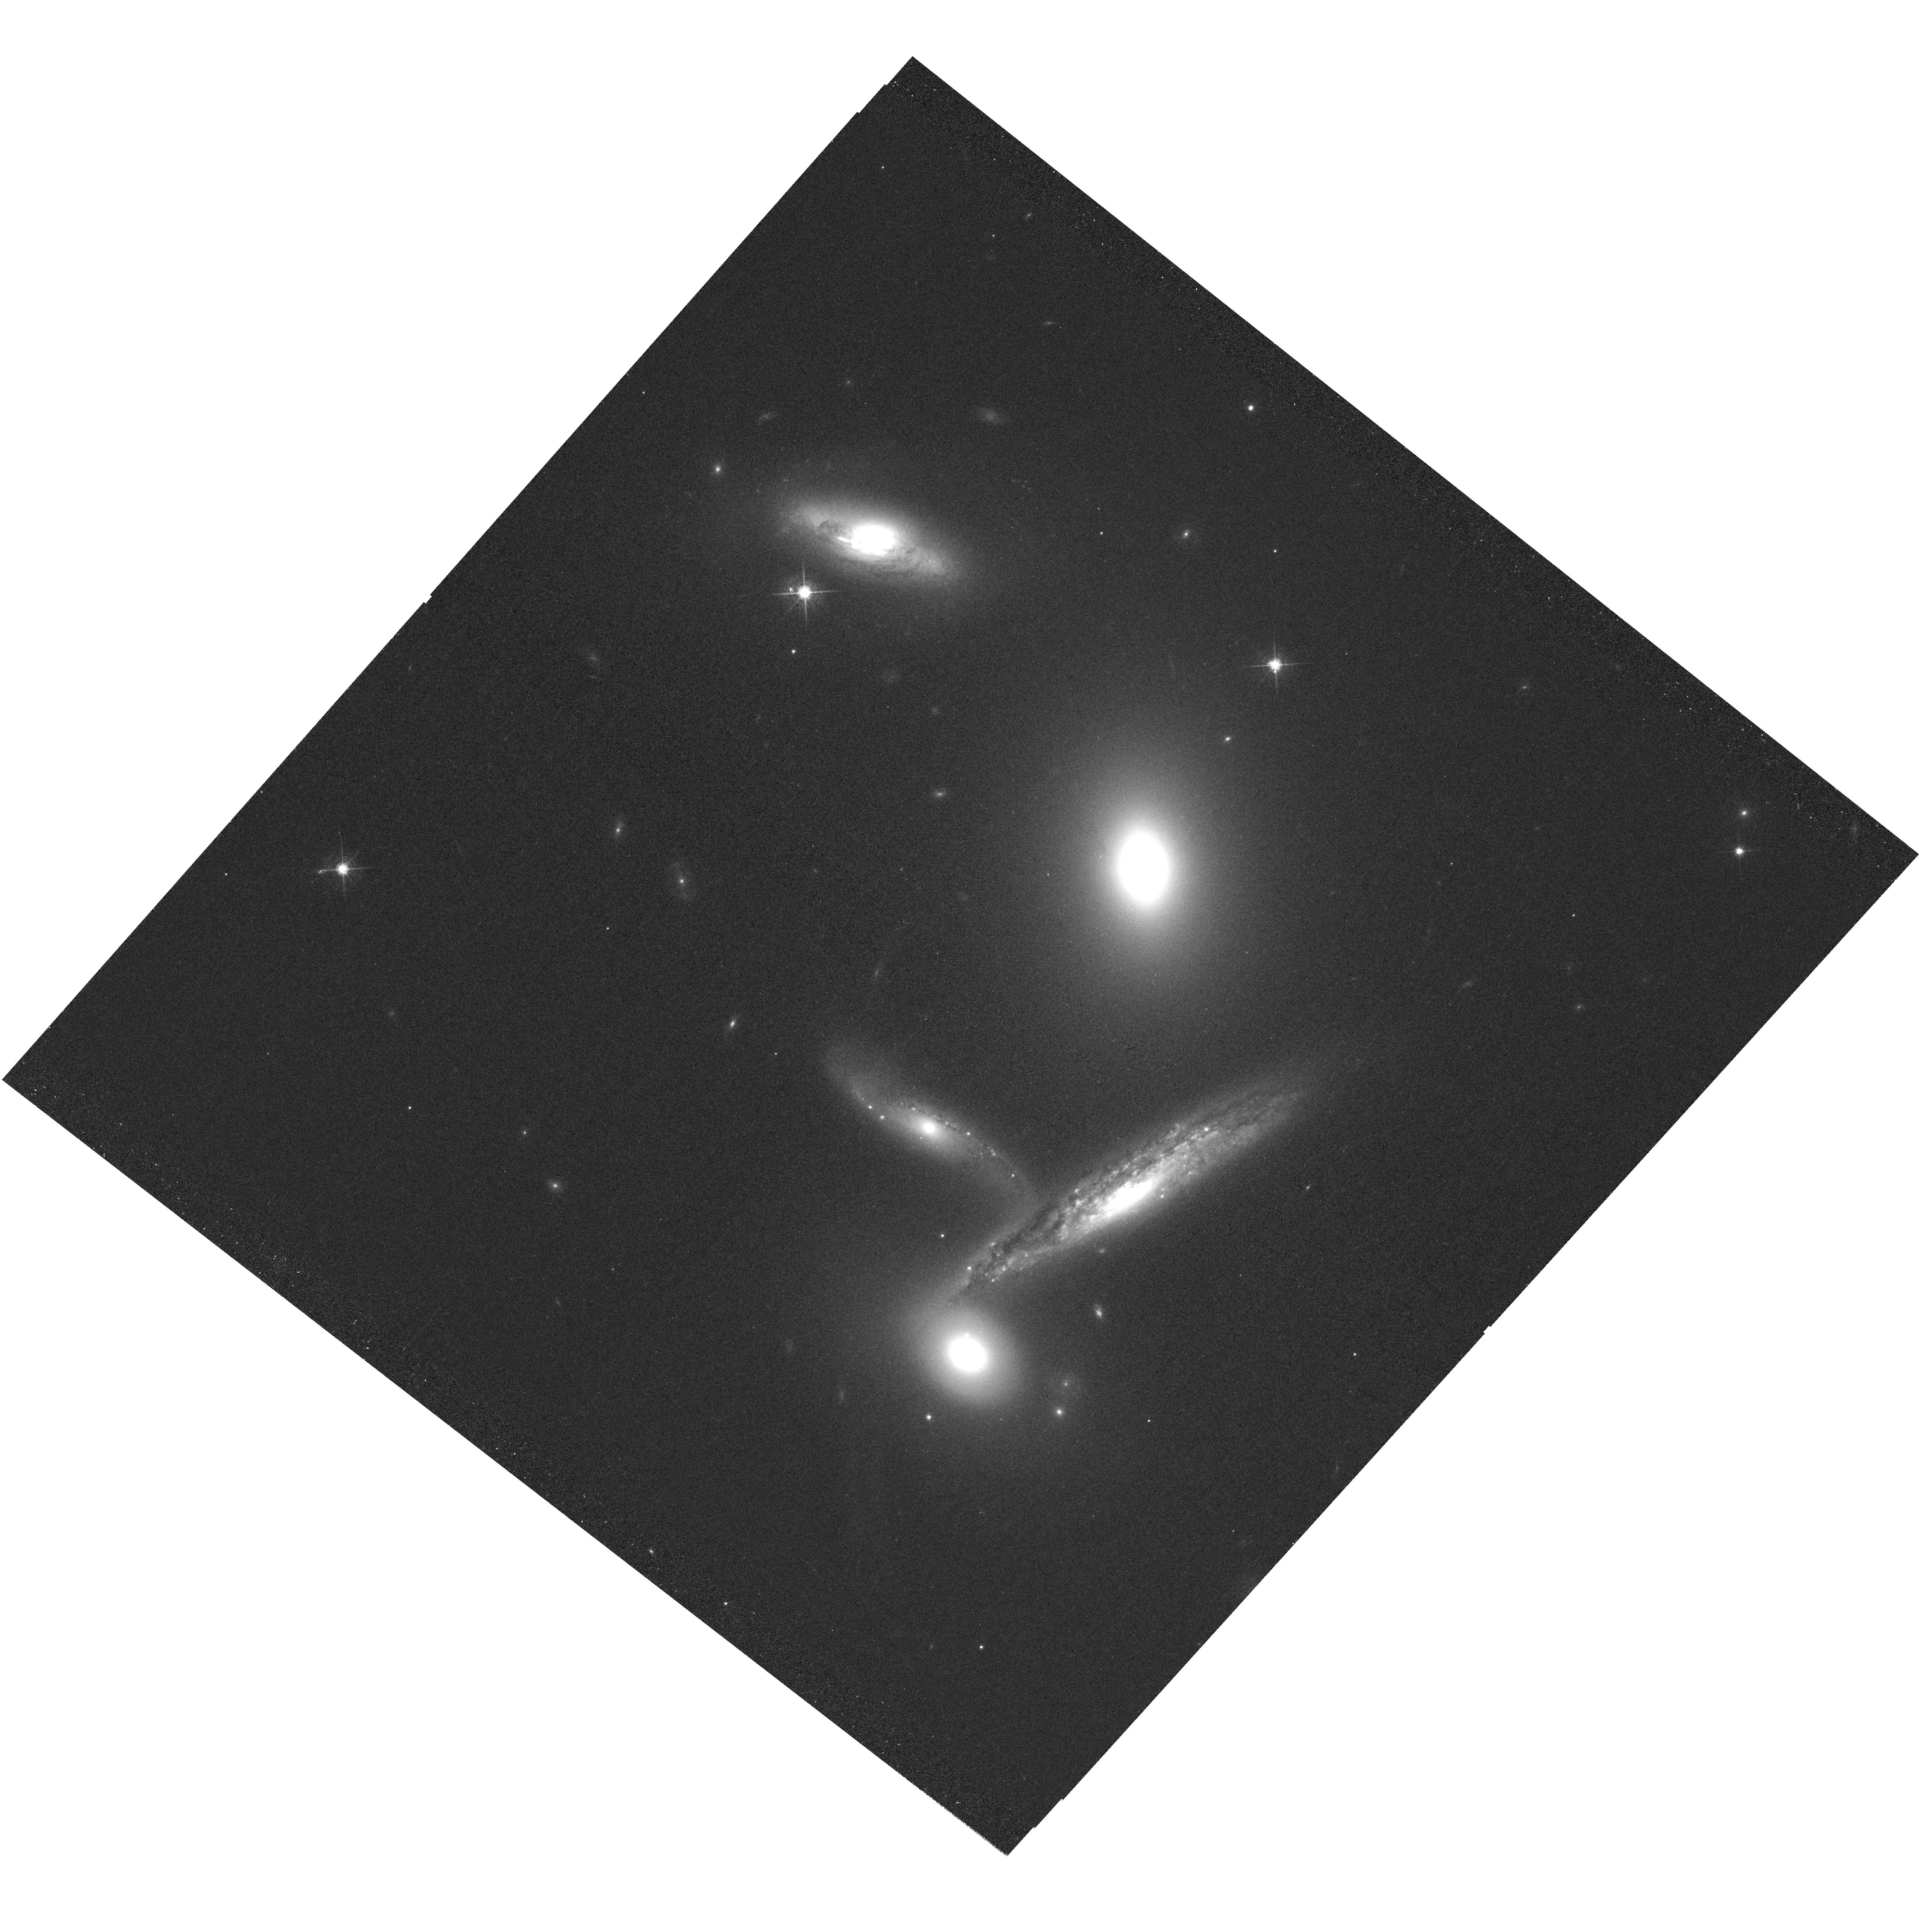
Target: ARP-321
Instrument: WFC3/UVIS
Filter: F665N
Exposure: 2 h
Observation ID: hst_16848_02_wfc3_uvis_f665n_ieqx02

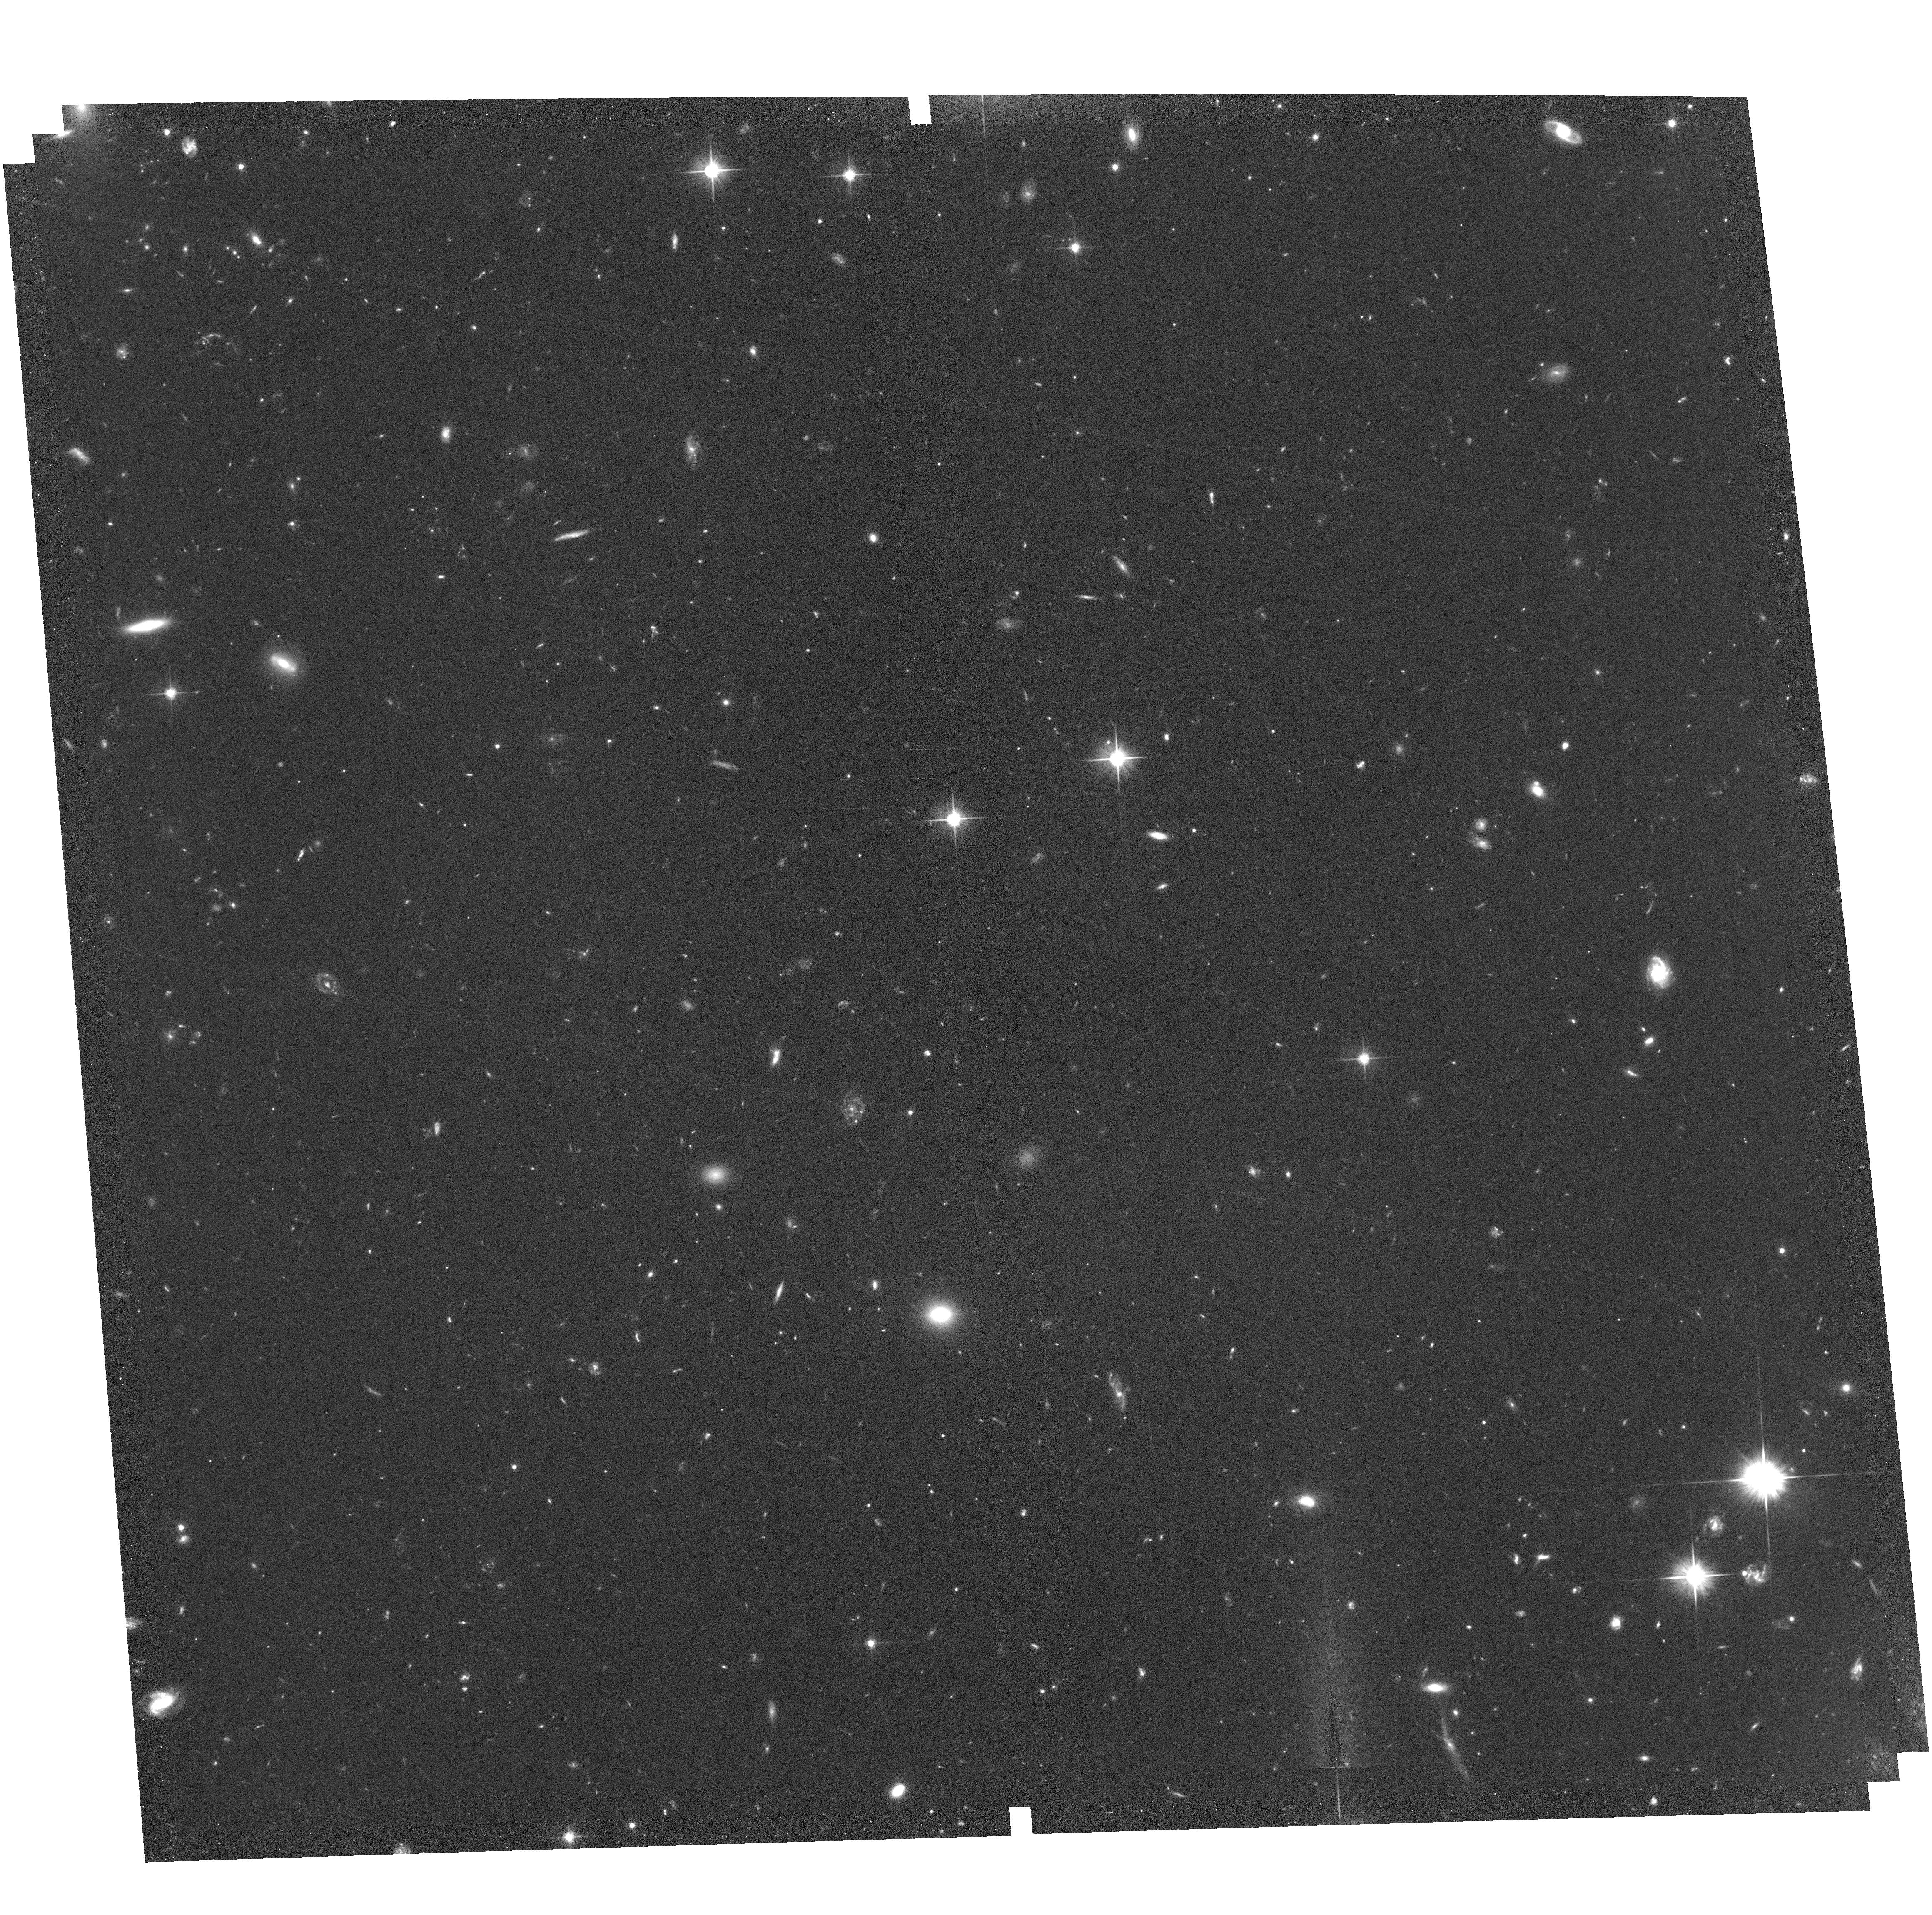
Target: field at RA 144.795°, Dec -4.928°
Instrument: ACS/WFC
Filter: F606W
Exposure: 1.8 h
Observation ID: hst_16848_01_acs_wfc_f606w_jeqx01

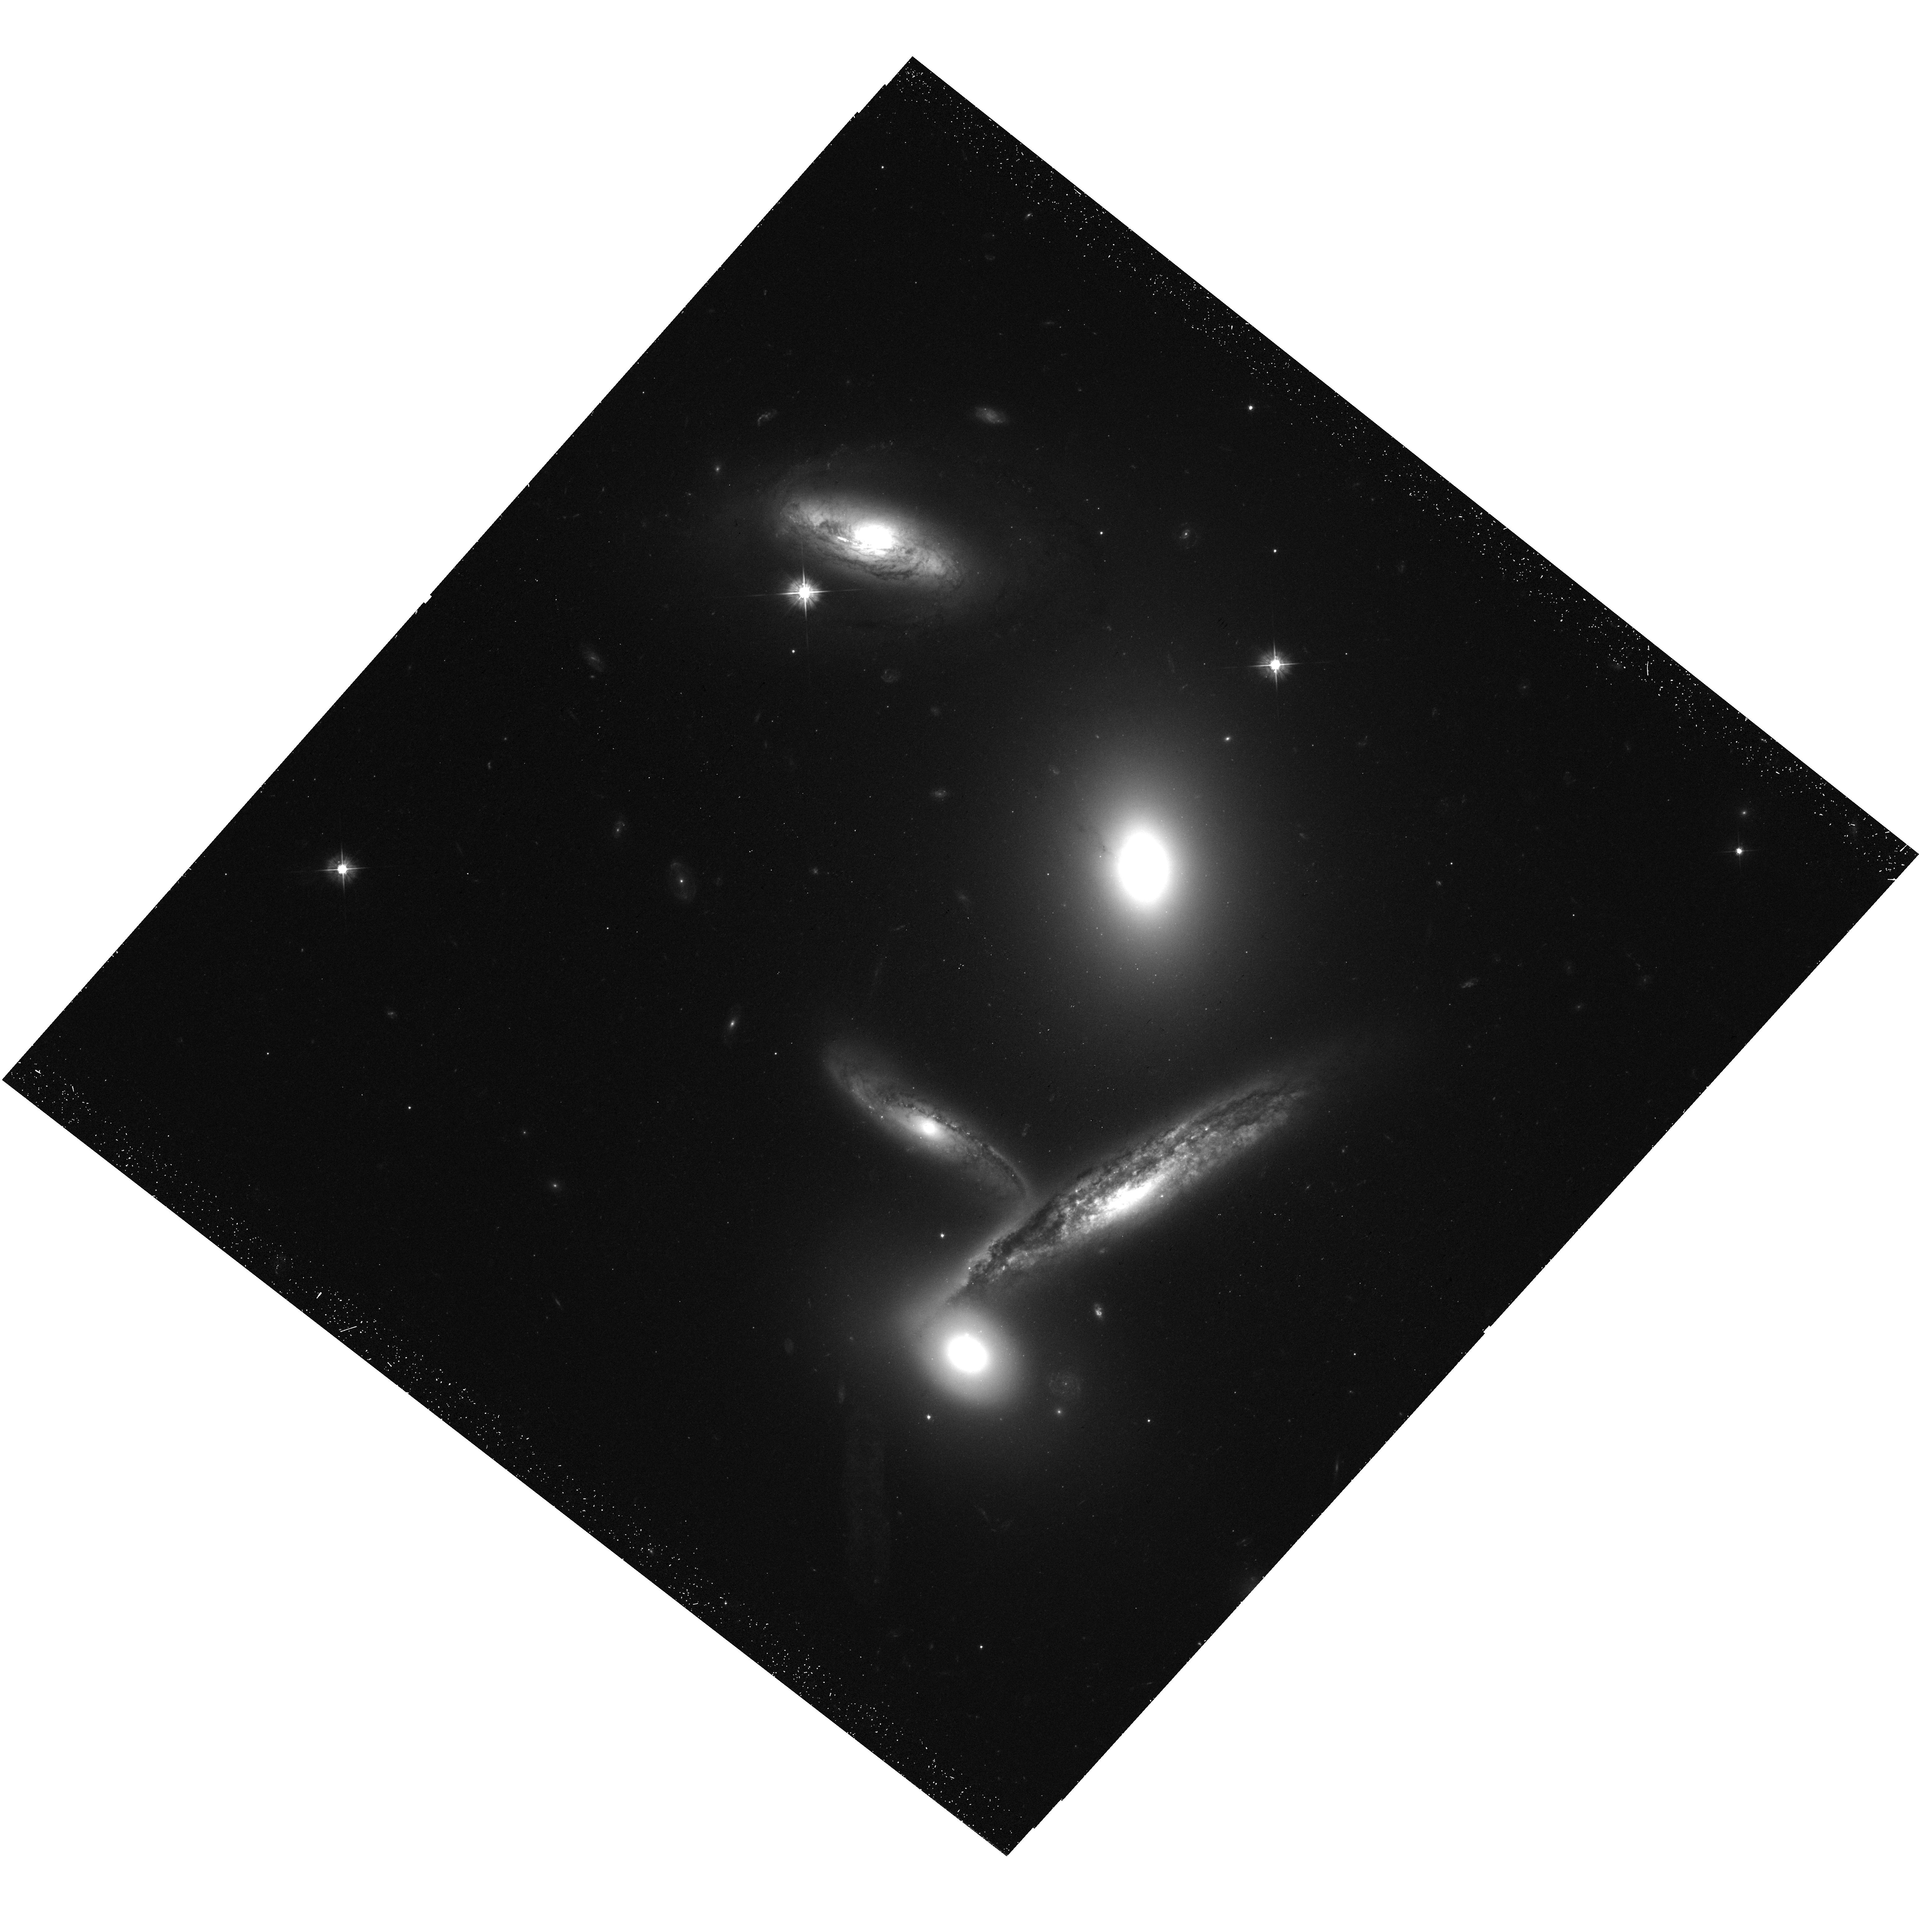
Target: ARP-321
Instrument: WFC3/UVIS
Filter: F475W
Exposure: 45 min
Observation ID: hst_16848_01_wfc3_uvis_f475w_ieqx01

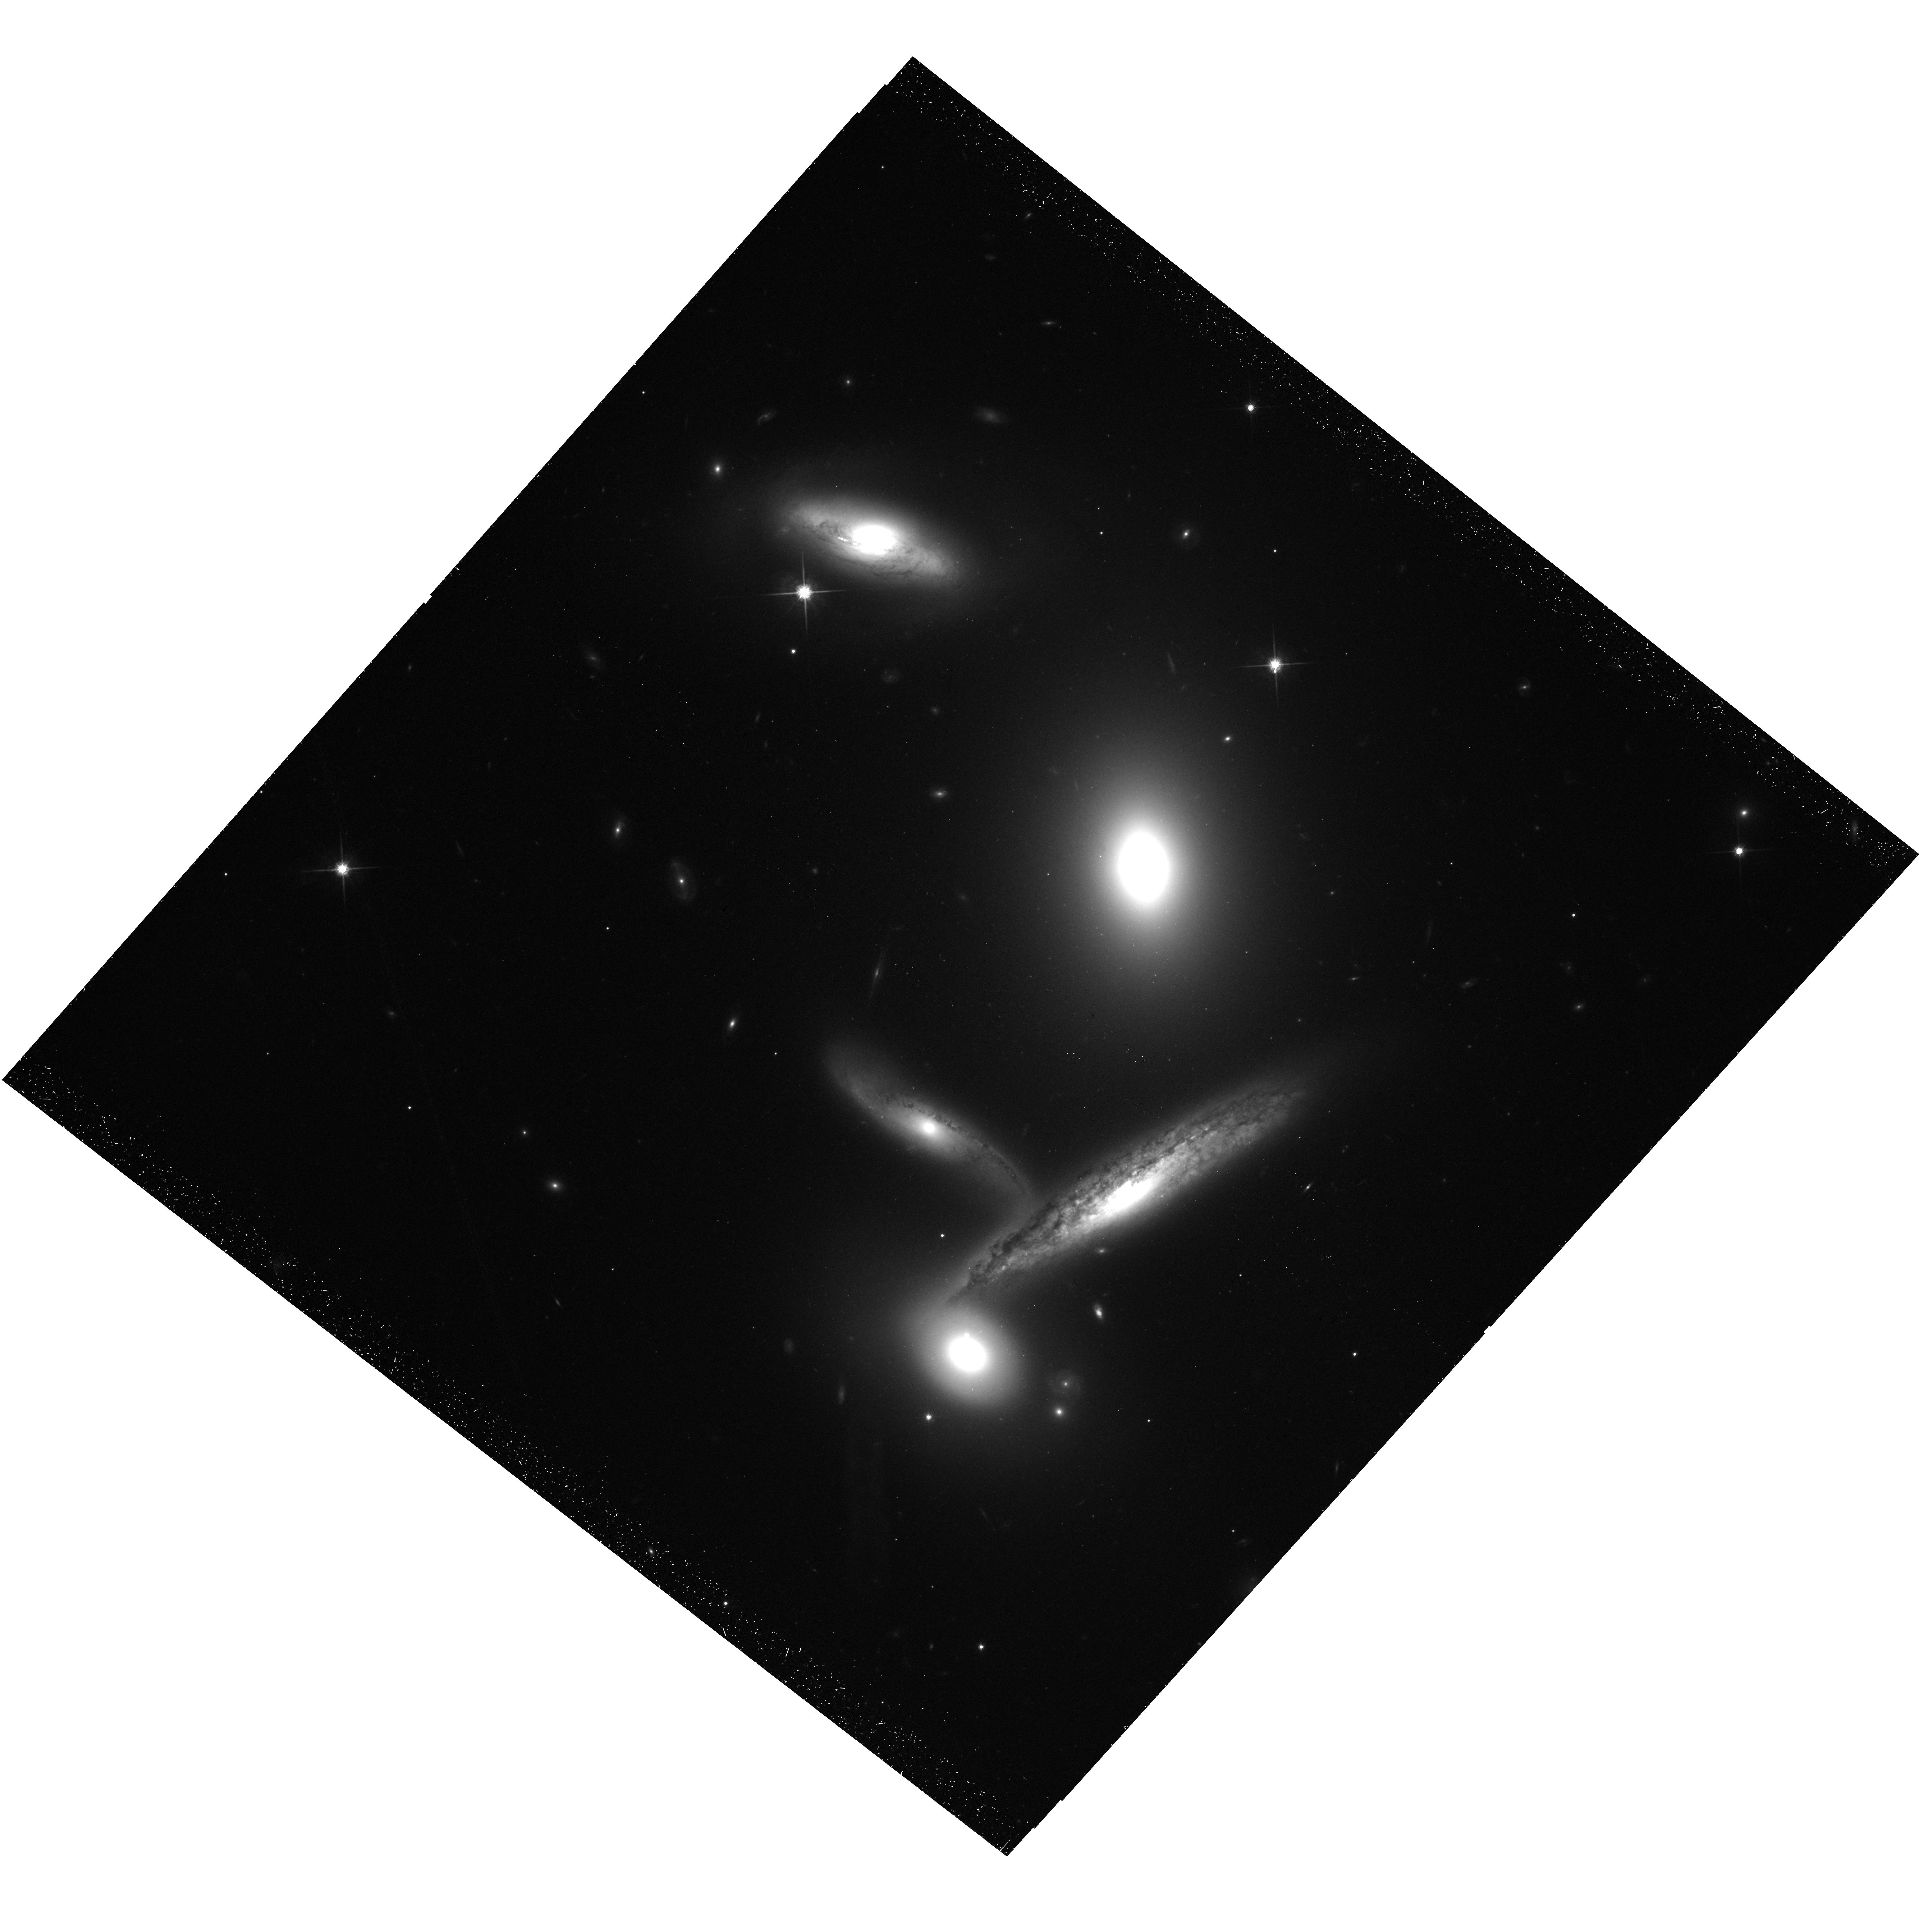
Target: ARP-321
Instrument: WFC3/UVIS
Filter: F814W
Exposure: 40 min
Observation ID: hst_16848_01_wfc3_uvis_f814w_ieqx01

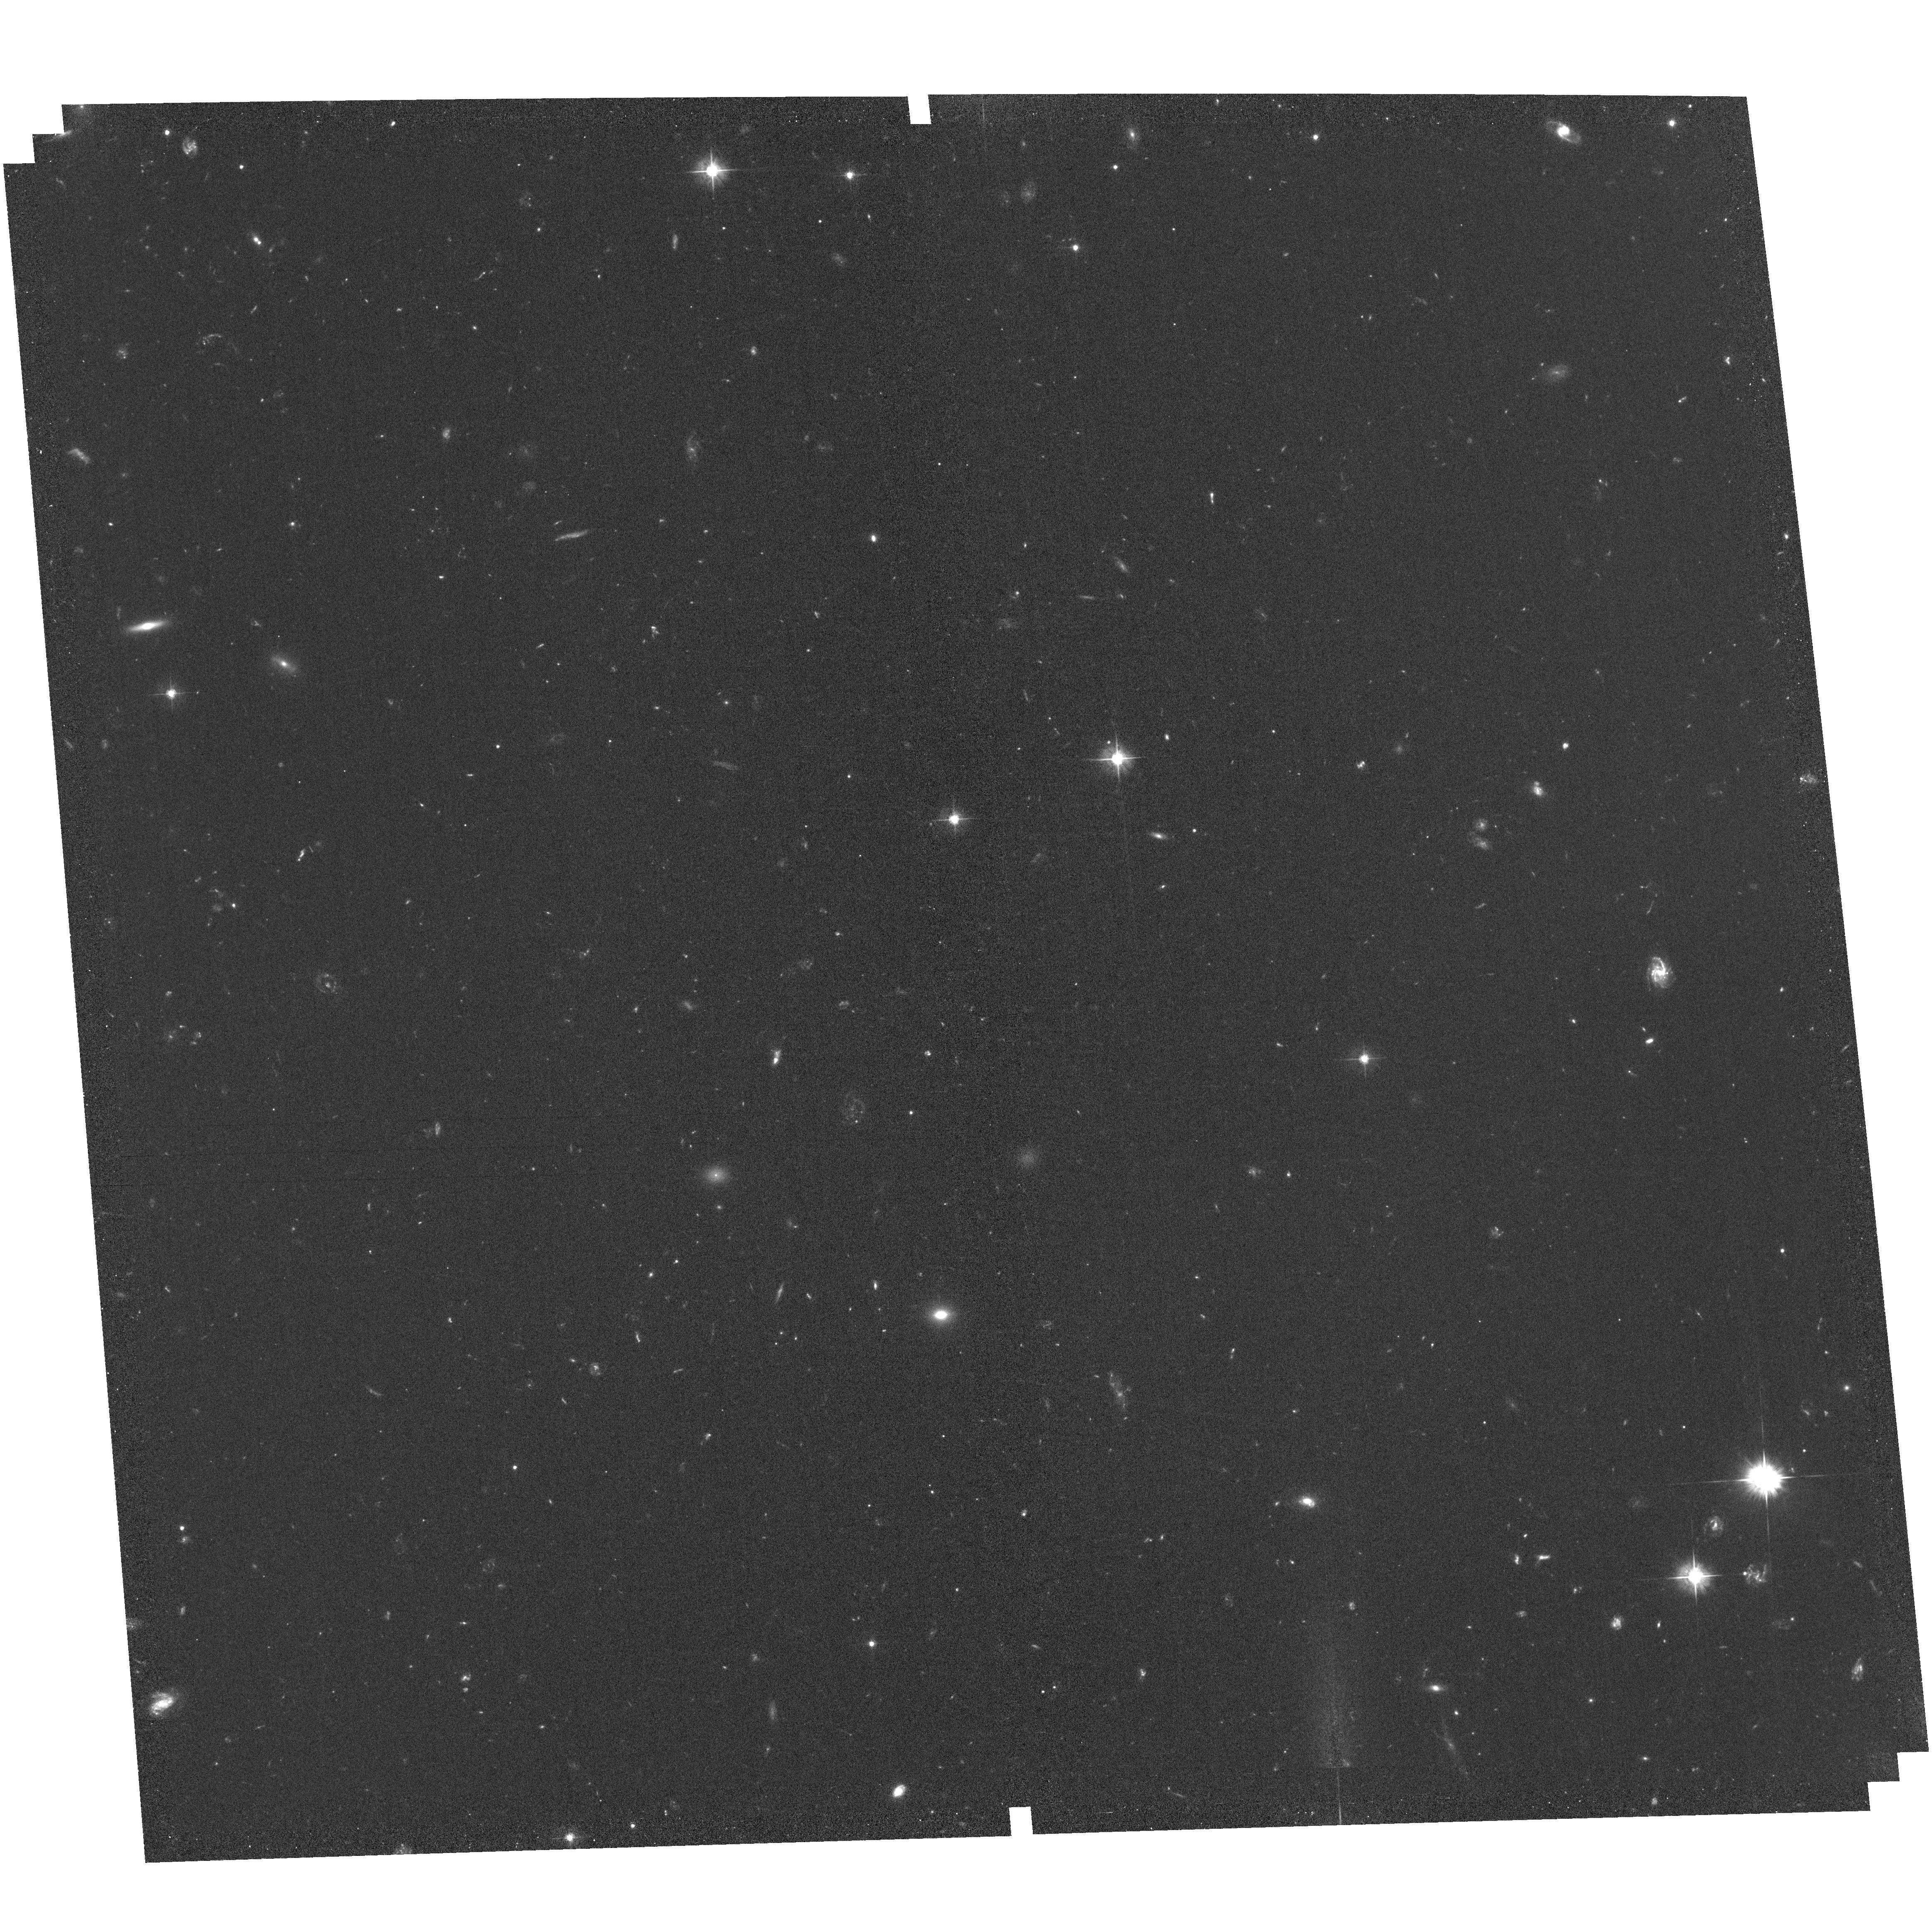
Target: field at RA 144.795°, Dec -4.928°
Instrument: ACS/WFC
Filter: F475W
Exposure: 1.8 h
Observation ID: hst_16848_02_acs_wfc_f475w_jeqx02

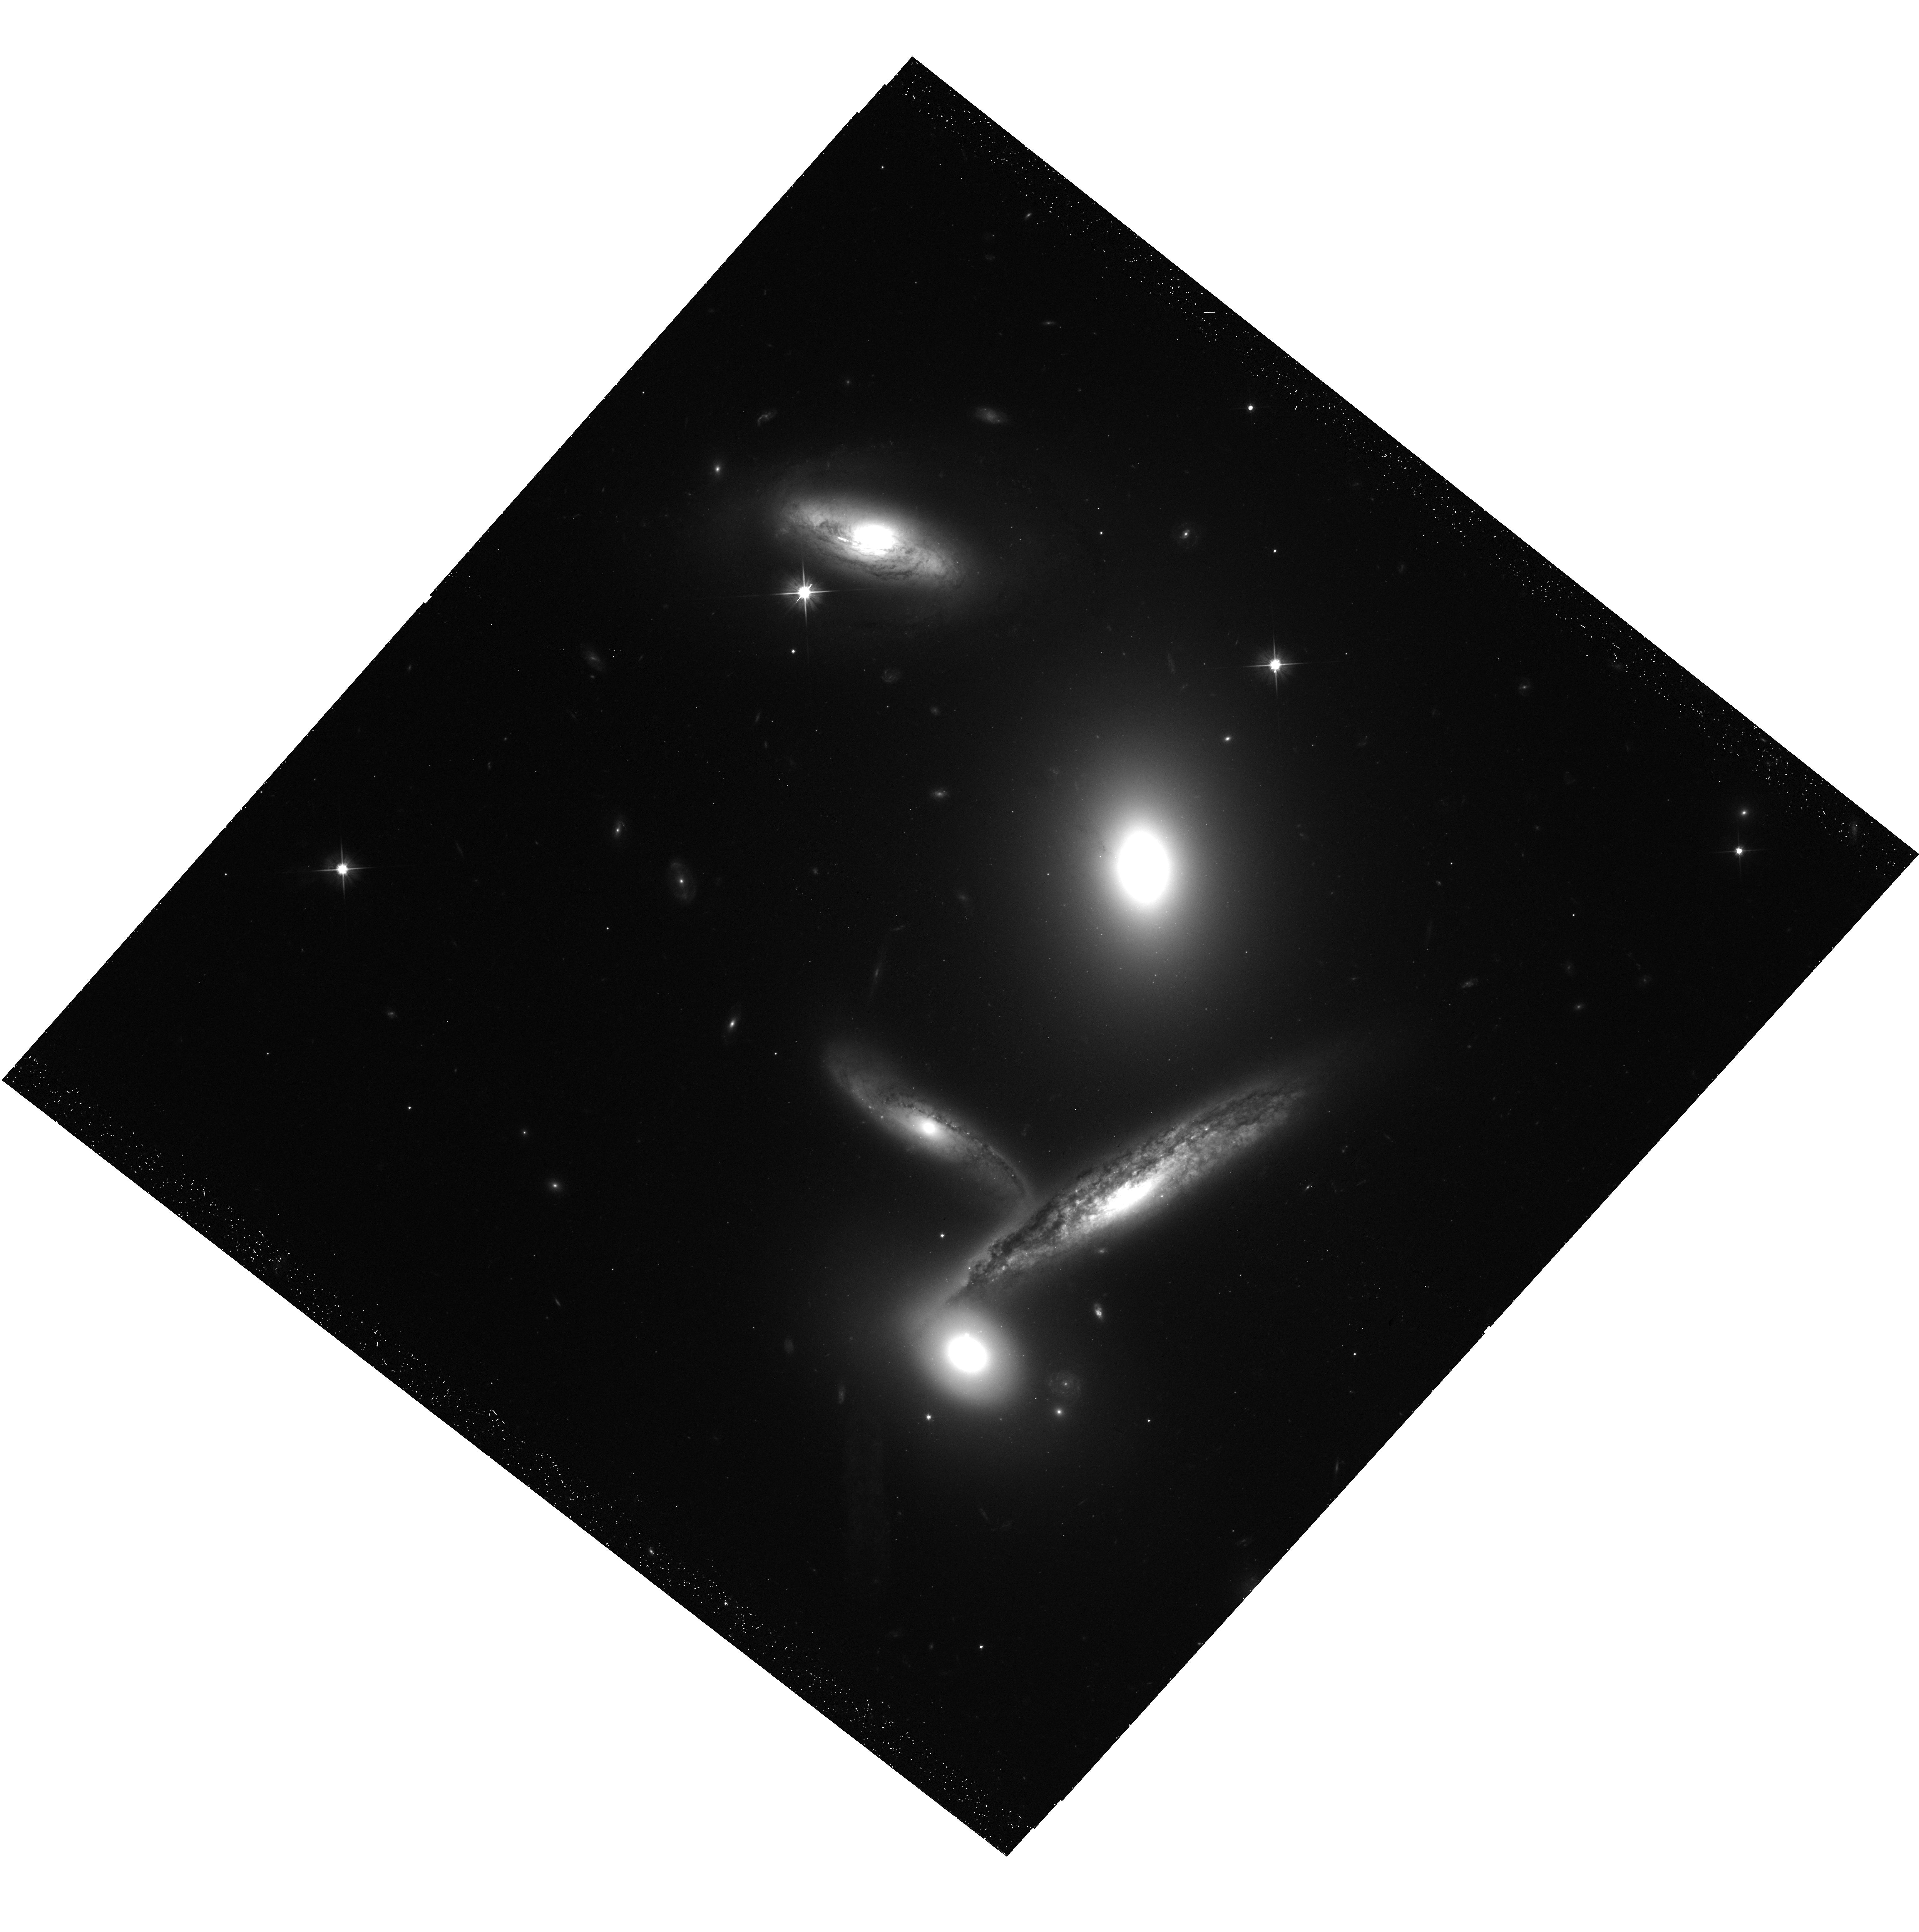
Target: ARP-321
Instrument: WFC3/UVIS
Filter: F606W
Exposure: 35 min
Observation ID: hst_16848_01_wfc3_uvis_f606w_ieqx01

Imaging of Compact Cluster HCG 40 (PI: Britt, Christopher)

HCG 40, or Arp 321, is a compact galaxy group with 5 cluster members. Member galaxies include an optical AGN and galaxies at a variety of star formation rates as measured in both UV and IR, though no Hubble data on these objects yet exists. We propose to take broadband optical and H-alpha observations of HCG 40.